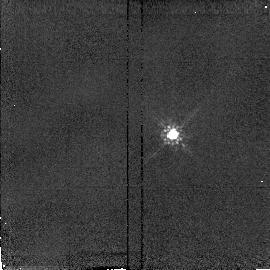
Target: PG1322+659-CALIB
Instrument: NICMOS/NIC2
Filter: F160W
Exposure: 2 min
Observation ID: n49u06040

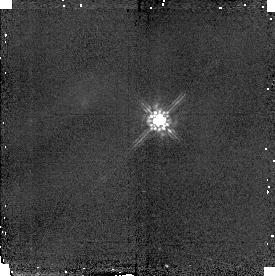
Target: PG1048+342-CALIB
Instrument: NICMOS/NIC2
Filter: F160W
Exposure: 2 min
Observation ID: n49u03020

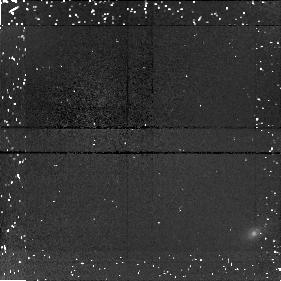
Target: PG1121+422
Instrument: NICMOS/NIC1
Filter: F160W
Exposure: 34 min
Observation ID: n49u04020

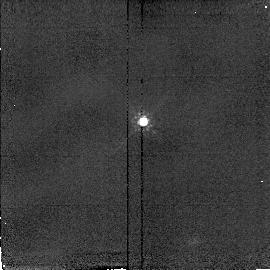
Target: PG1354+213-CALIB
Instrument: NICMOS/NIC2
Filter: F160W
Exposure: 2 min
Observation ID: n49u08040

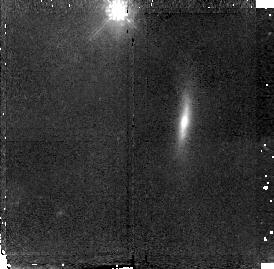
Target: PG0947+396
Instrument: NICMOS/NIC2
Filter: F160W
Exposure: 30 min
Observation ID: n49u02010

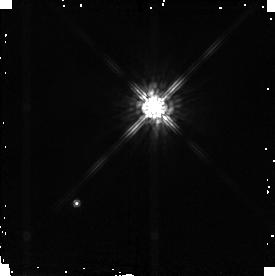
Target: PG0026+129-CALIB
Instrument: NICMOS/NIC2
Filter: F160W
Exposure: 2 min
Observation ID: n49u01020

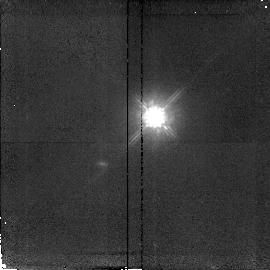
Target: PG1352+183
Instrument: NICMOS/NIC2
Filter: F160W
Exposure: 34 min
Observation ID: n49u07010

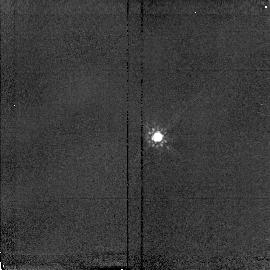
Target: UM357-CALIB
Instrument: NICMOS/NIC2
Filter: F160W
Exposure: 2 min
Observation ID: n49u11040

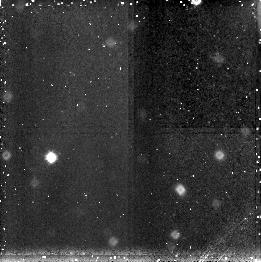
Target: Q0530-379
Instrument: NICMOS/NIC3
Filter: F160W
Exposure: 34 min
Observation ID: n49u12030

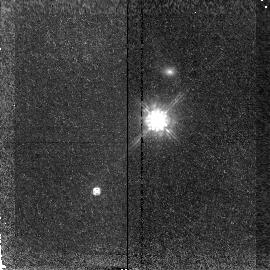
Target: PG1151+117
Instrument: NICMOS/NIC2
Filter: F160W
Exposure: 34 min
Observation ID: n49u05010

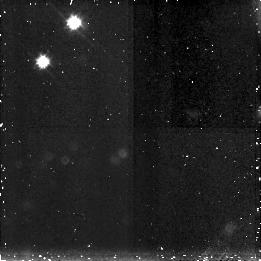
Target: 1628.6+3806
Instrument: NICMOS/NIC3
Filter: F160W
Exposure: 34 min
Observation ID: n49u14030

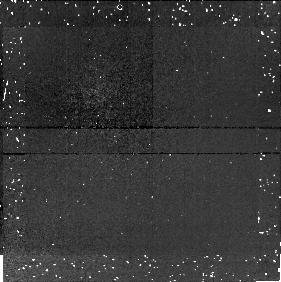
Target: PG1427+480
Instrument: NICMOS/NIC1
Filter: F160W
Exposure: 34 min
Observation ID: n49u09020

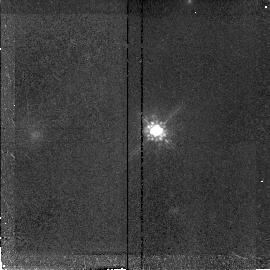
Target: NAB1612+26
Instrument: NICMOS/NIC2
Filter: F160W
Exposure: 34 min
Observation ID: n49u13010

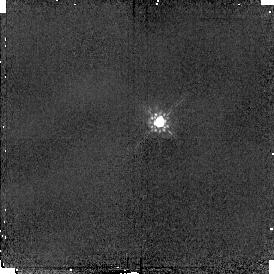
Target: MARK876-CALIB
Instrument: NICMOS/NIC2
Filter: F160W
Exposure: 2 min
Observation ID: n49u10020

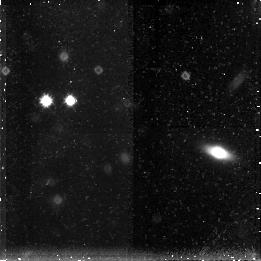
Target: PG2233+134
Instrument: NICMOS/NIC3
Filter: F160W
Exposure: 34 min
Observation ID: n49u16030

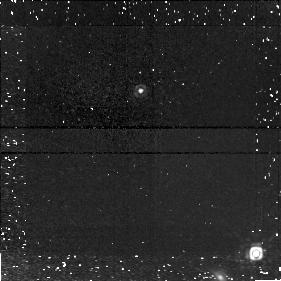
Target: KUV18217+6419
Instrument: NICMOS/NIC1
Filter: F160W
Exposure: 34 min
Observation ID: n49u15020

The Relation Between Quasar Luminosity and Host Galaxy Mass (PI: McLeod, Kim)

Ground-based, near-infrared imaging of nearby quasars has indicated a relation between the luminosity of the nucleus and the luminous mass of the host galaxy. Specifically, for the most luminous quasars there is a minimum required host mass that increases with nuclear luminosity. The limitations of ground-based images preclude a detailed understanding of this relationship, which could provide important clues to the role of the AGN phenomenon in galaxy evolution. However, the superb spatial resolution and low background characterizing NICMOS images will allow the first detailed study of this issue. We propose to obtain 1.6micron images of 16 luminous quasars with 0.2<z<0.4. These images will complement previous and planned HST studies and will yield information on host galaxy luminosity and morphology for a complete sample of nearby, luminous quasars. We will use this new information to test models of AGN and host galaxy evolution.